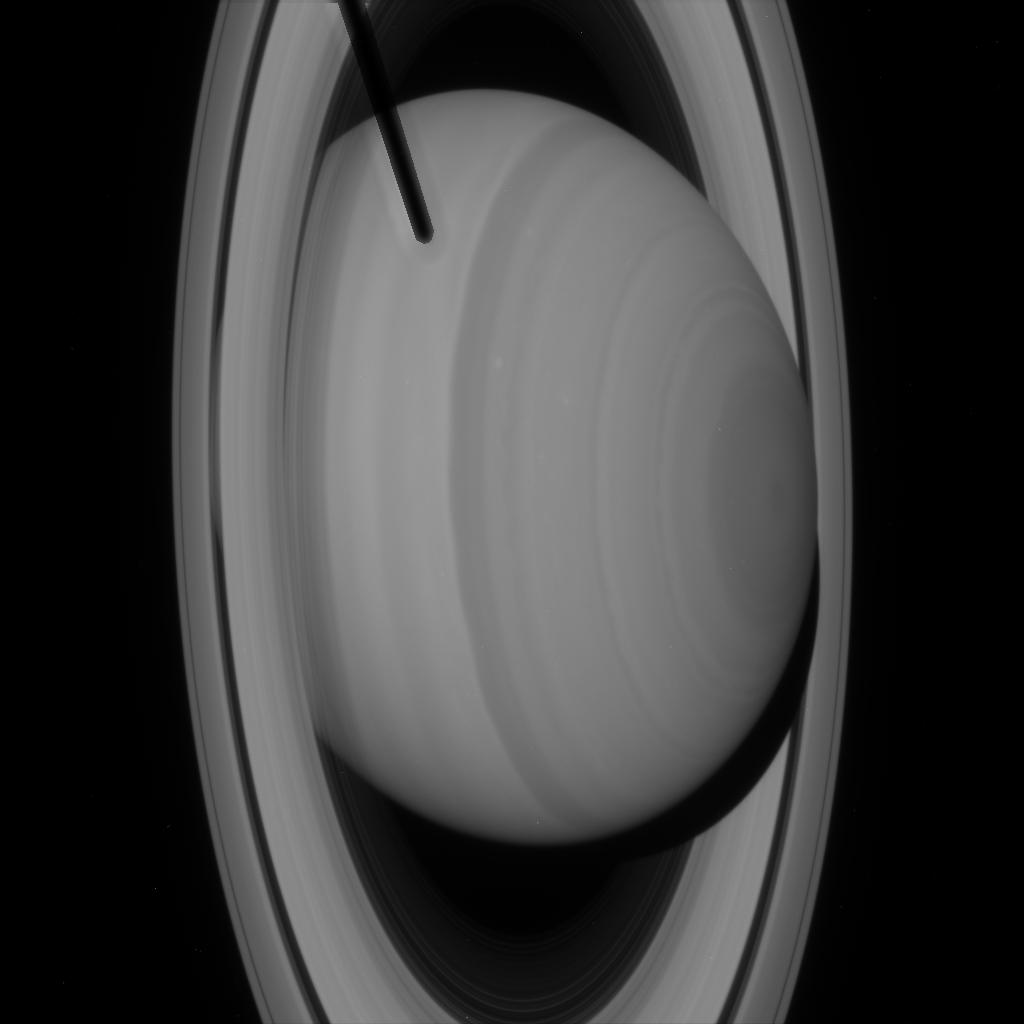
Target: SATURN
Instrument: ACS/HRC
Filter: F502N
Exposure: 1 min
Observation ID: j8eqa1o2q

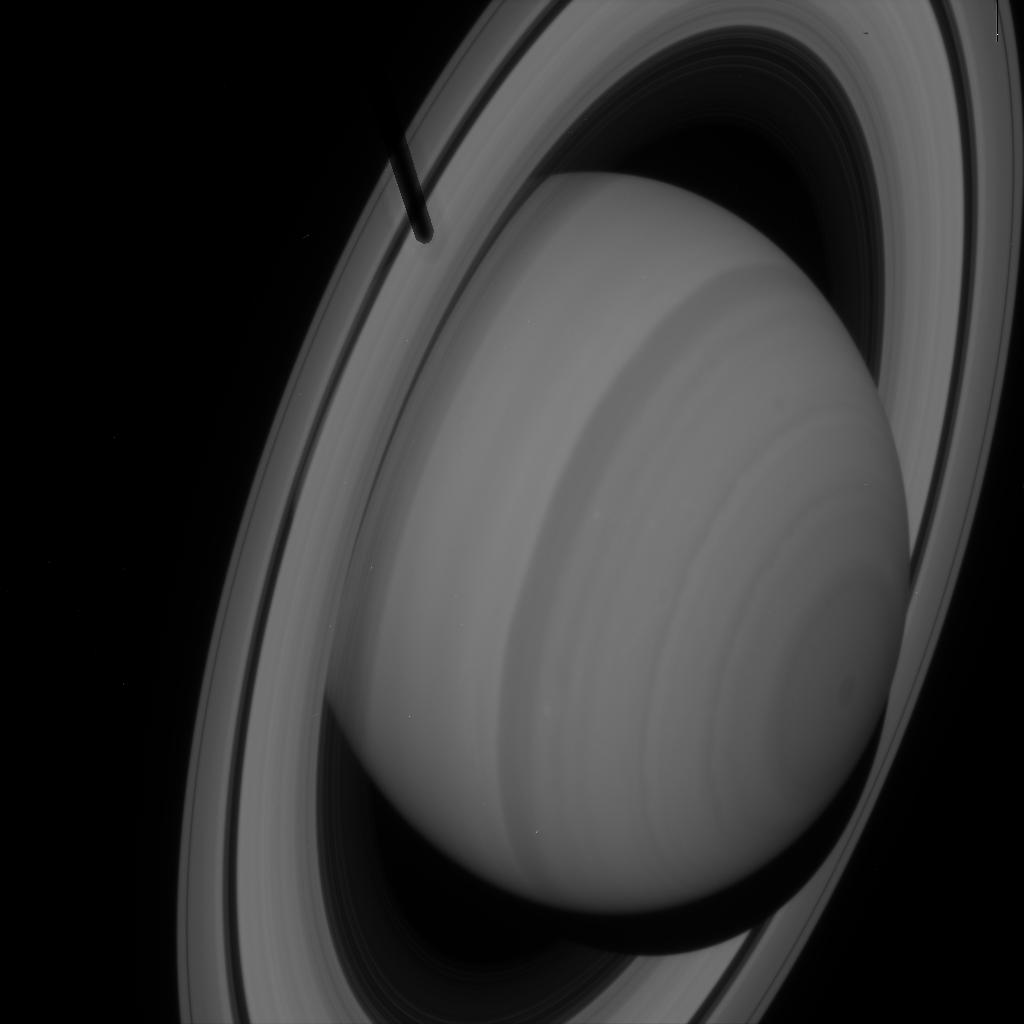
Target: SATURNA
Instrument: ACS/HRC
Filter: F502N
Exposure: 1 min
Observation ID: j8eq51drq

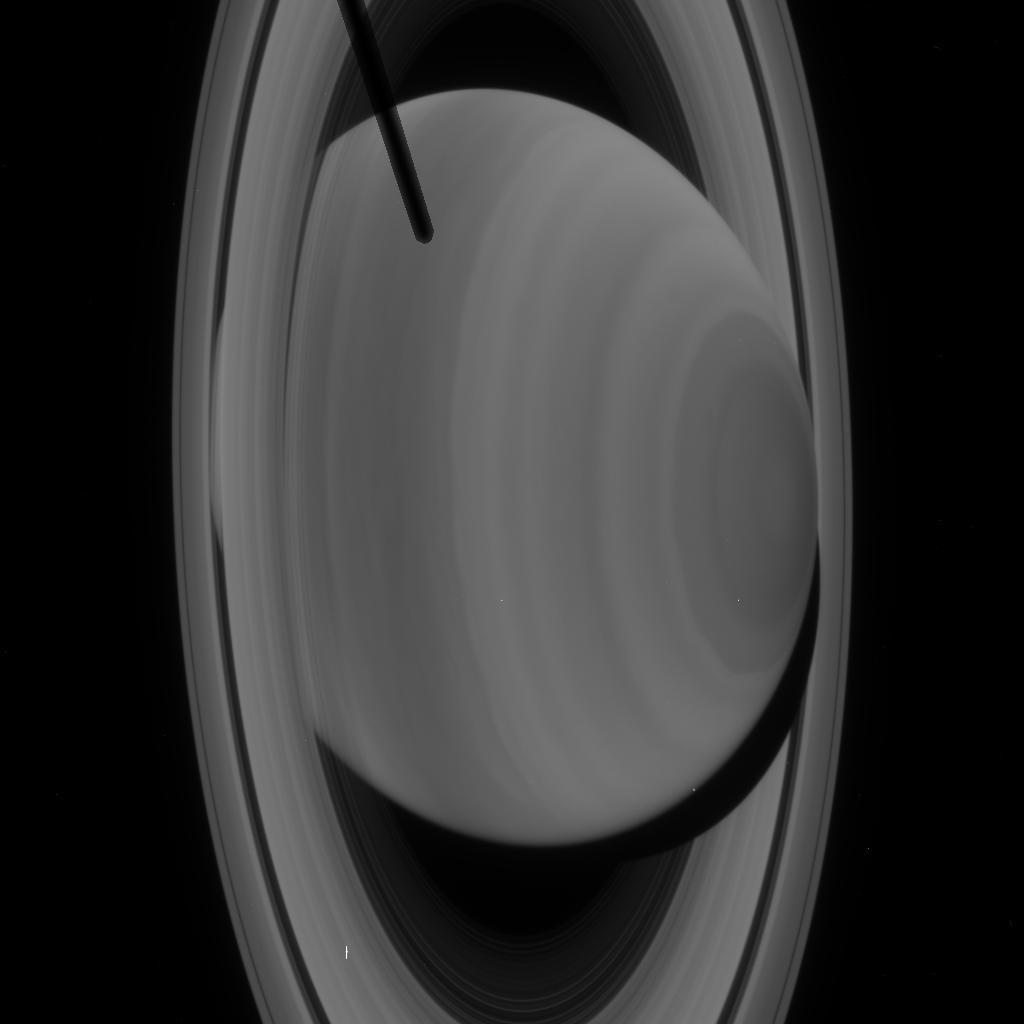
Target: SATURN
Instrument: ACS/HRC
Filter: F330W
Exposure: 2 min
Observation ID: j8eqa1nxq

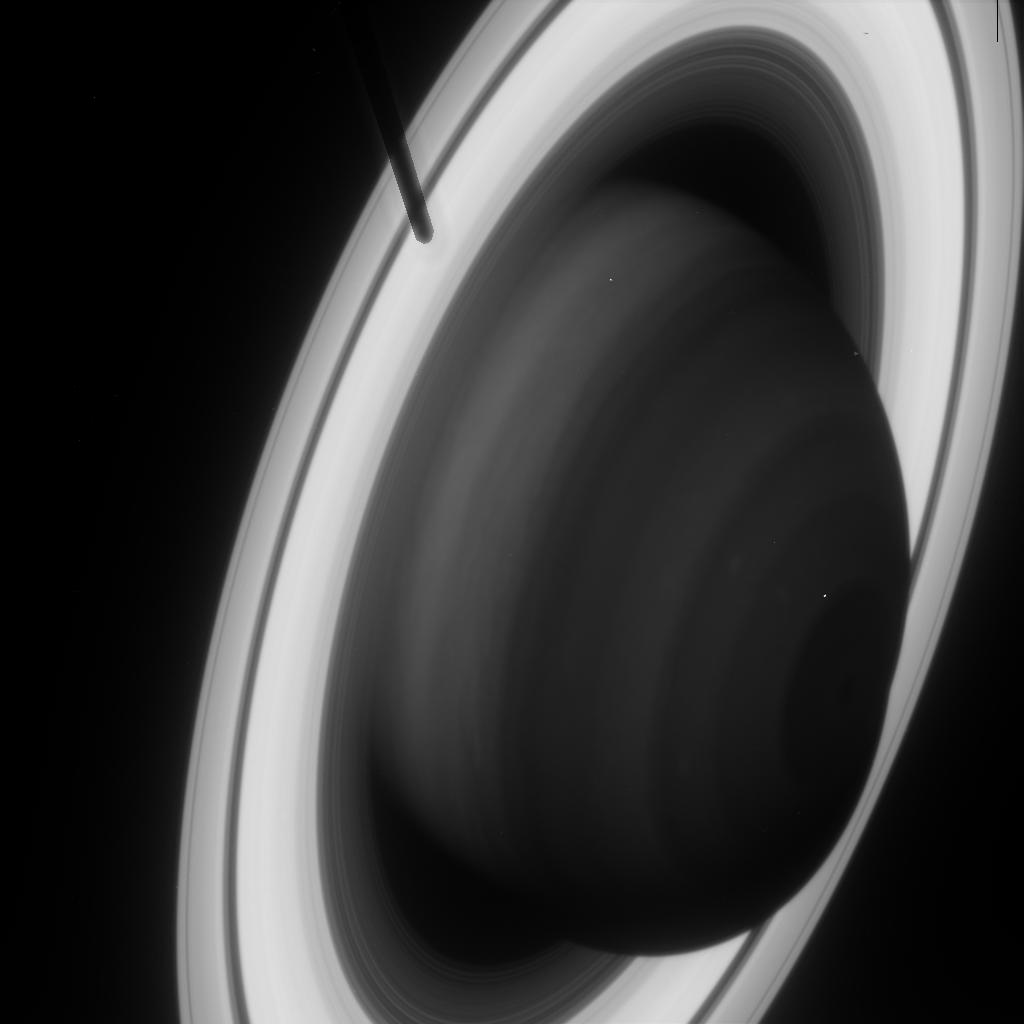
Target: SATURNA
Instrument: ACS/HRC
Filter: F892N
Exposure: 2 min
Observation ID: j8eq51duq

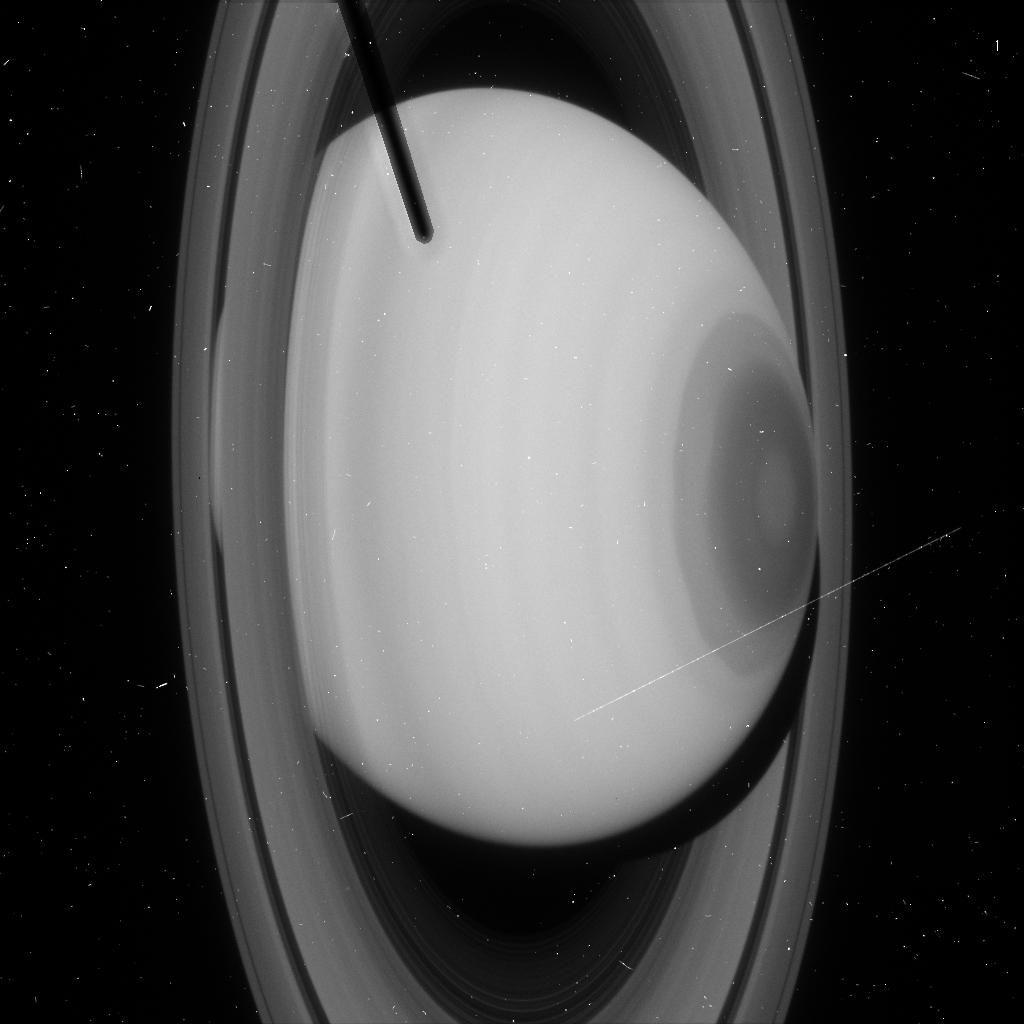
Target: SATURN
Instrument: ACS/HRC
Filter: F220W
Exposure: 4 min
Observation ID: j8eqa1nsq

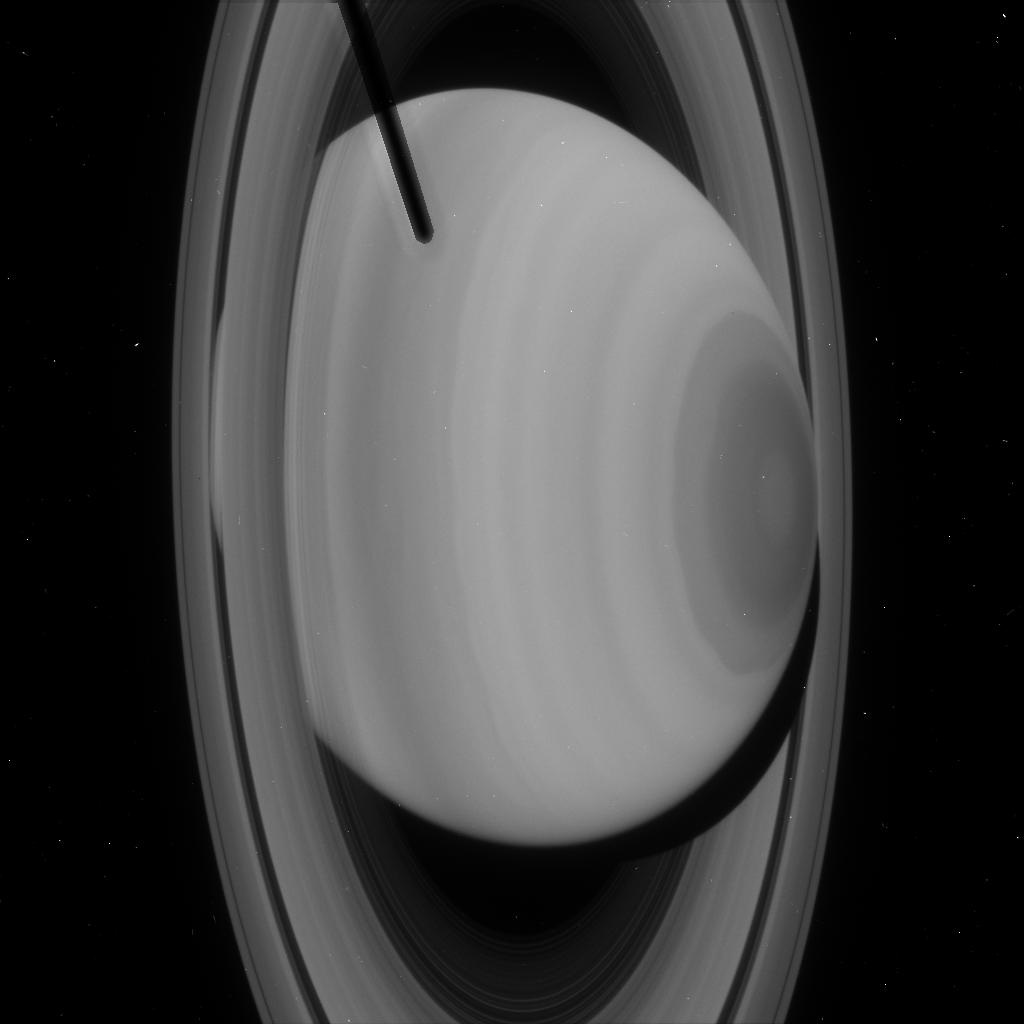
Target: SATURN
Instrument: ACS/HRC
Filter: F250W
Exposure: 2 min
Observation ID: j8eqa1nvq

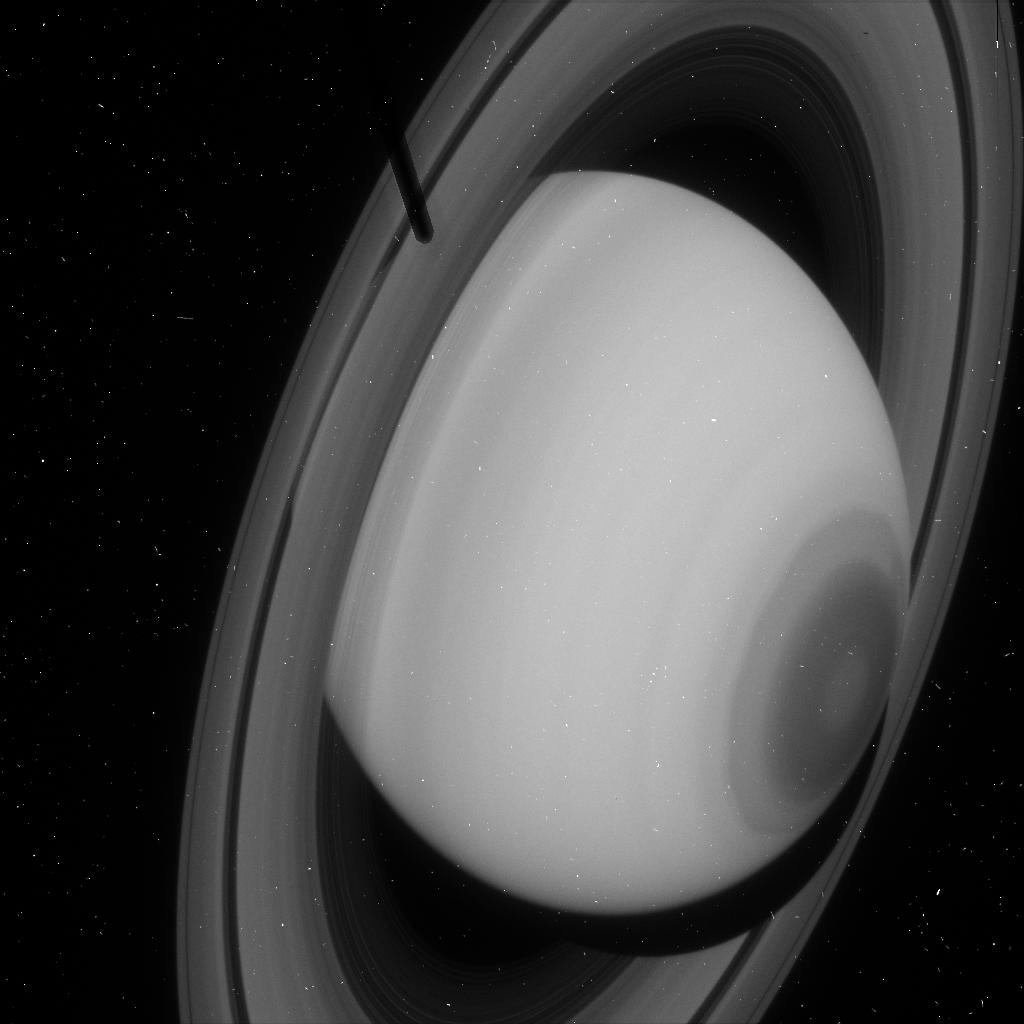
Target: SATURNA
Instrument: ACS/HRC
Filter: F220W
Exposure: 4 min
Observation ID: j8eq51dnq

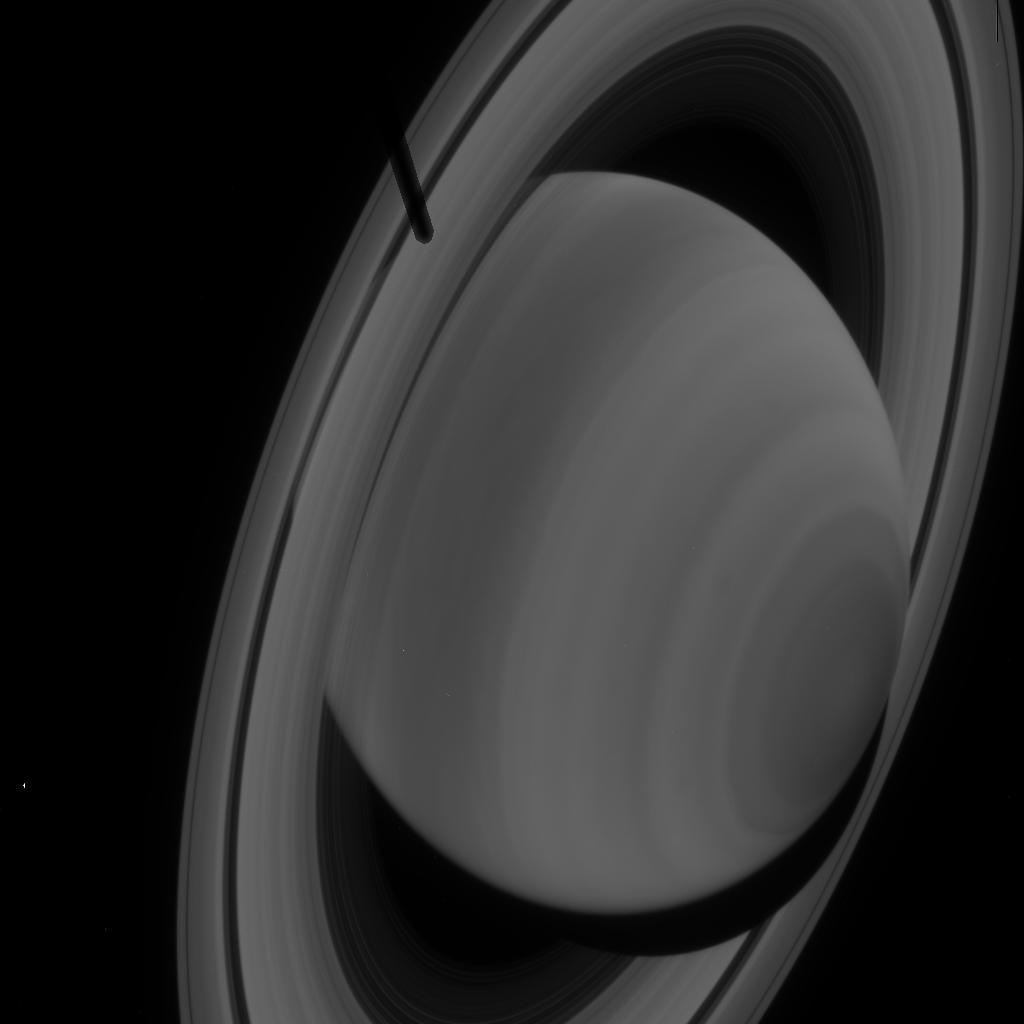
Target: SATURNA
Instrument: ACS/HRC
Filter: F330W
Exposure: 2 min
Observation ID: j8eq51dpq

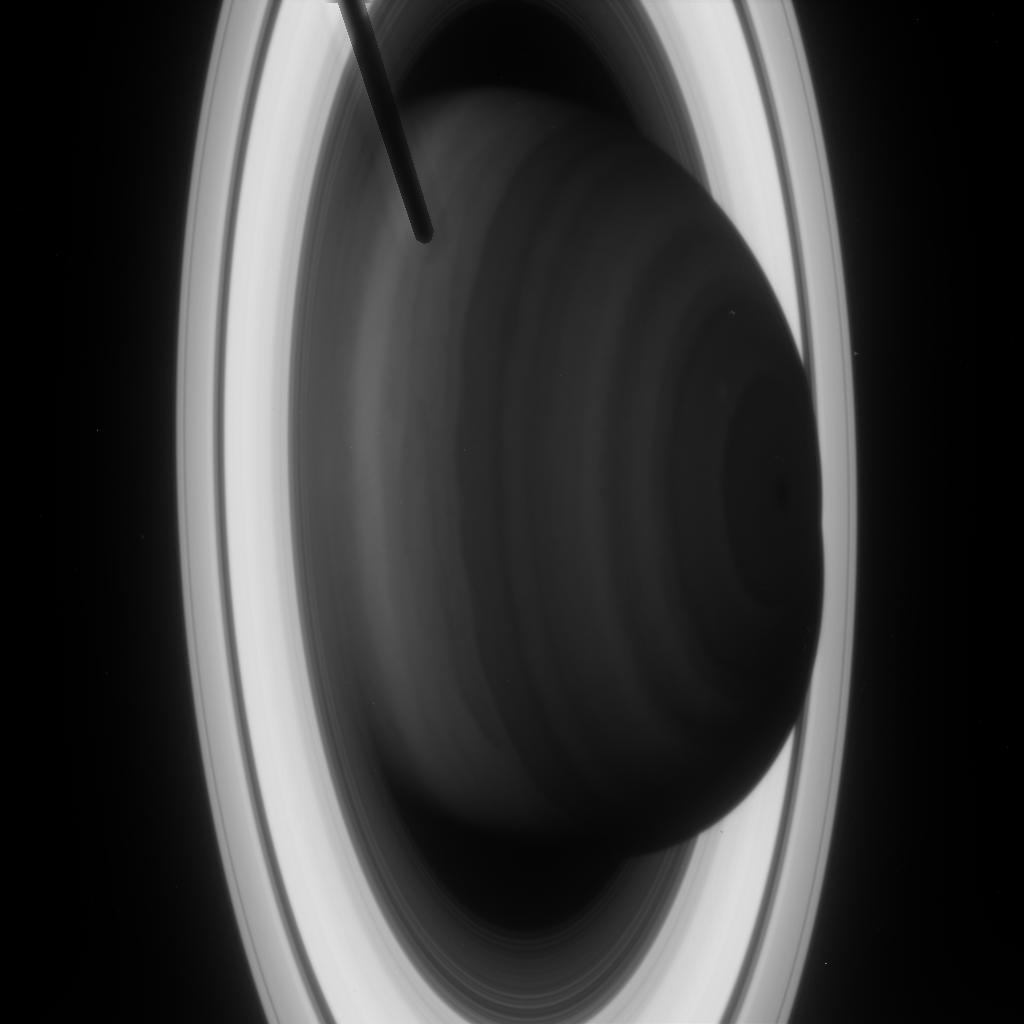
Target: SATURN
Instrument: ACS/HRC
Filter: F892N
Exposure: 2 min
Observation ID: j8eqa1o8q

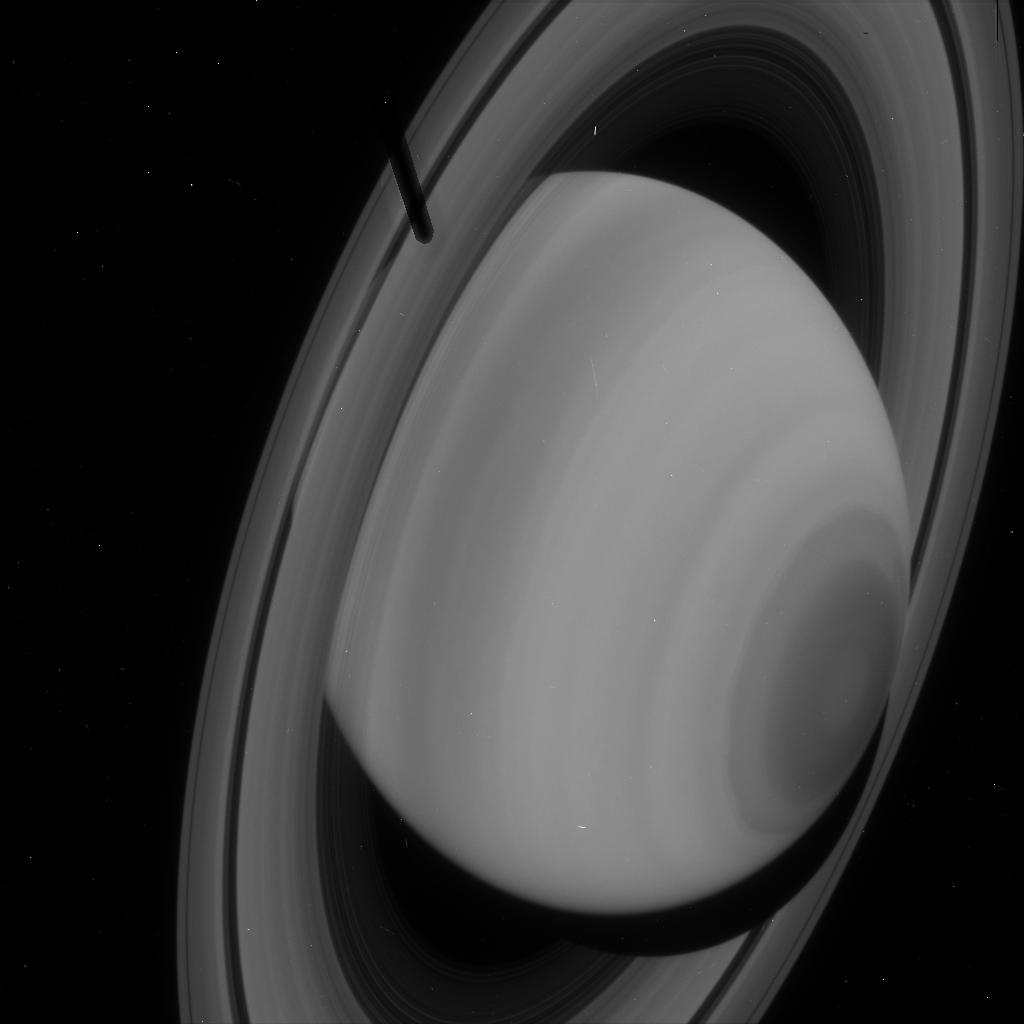
Target: SATURNA
Instrument: ACS/HRC
Filter: F250W
Exposure: 3 min
Observation ID: j8eq51doq

Saturns Atmospheric Structure at Solstice (PI: Karkoschka, Erich)

We propose to image Saturn near its solstice with the same 22 WFPC2/NICMOS filters which we imaged Saturn near its equinox about six years ago. Additionally, we propose to use the ACS/HRC with its high ultraviolet throughput and its superior spatial resolution. All filters span a wavelength range of a factor of 10, they cover methane band strengths over several orders of magnitude, and they include the center and wings of the hydrogen dipole absorption near 2000 nm. Thus, they probe many atmospheric levels over five scale heights. The 22 WFPC2/NICMOS filters have proven to provide an excellent probe of Saturn's vertical aerosol structure. The spatial resolution yields several hundred resolution elements in latitude which can be grouped into 10-15 distinct zones. The best viewing of Saturn high southern latitudes occurs at its winter solstice which happens during Cycle 11. The three spacecraft which have visited Saturn flew by near Saturn's equinox, and Cassini will miss the solstice too. HST acquired comprehensive data of Saturn near its last equinox in 1995. The proposed observations will expand this data set to Saturn's solstice and thus provide a unique record of its seasonal variation.